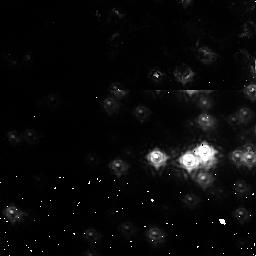
Target: NGC3603-1. Instrument: NICMOS/NIC1. Filter: F110M. Exposure: 2 min. Observation ID: na7r01020

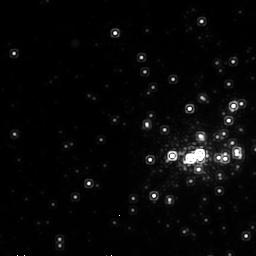
Target: NGC3603-2. Instrument: NICMOS/NIC2. Filter: F215N. Exposure: 30 min. Observation ID: na7r06020

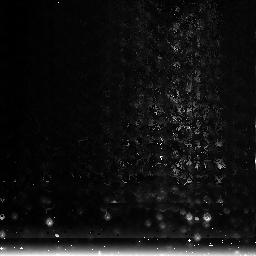
Target: NGC3603-3. Instrument: NICMOS/NIC3. Filter: F222M. Exposure: 1 min. Observation ID: na7r03020

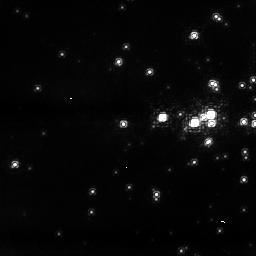
Target: NGC3603-1. Instrument: NICMOS/NIC1. Filter: F095N. Exposure: 32 min. Observation ID: na7r05020

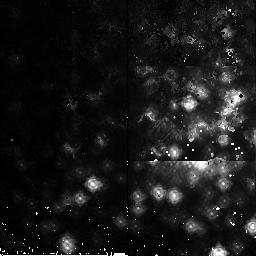
Target: NGC3603-2. Instrument: NICMOS/NIC2. Filter: F165M. Exposure: 2 min. Observation ID: na7r02020

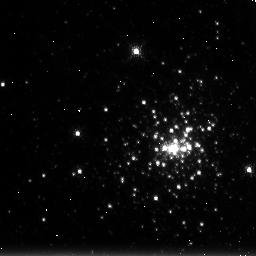
Target: NGC3603-3. Instrument: NICMOS/NIC3. Filter: F215N. Exposure: 30 min. Observation ID: na7r07020

NICMOS Focus and PAM Grid Tilt Tests (PI: Wiklind, Tommy)

The purpose of this proposal is determine the PAM settings corresponding to best focus for NIC1 and NIC2. A test will aslo be done on NIC3 in order to establish that the nominal PAM position of -9.5mm relative to mechanical zero results in an acceptable focus. The program consists of: Visit 01: Focus sweep using NIC1 Visit 02: Focus sweep using NIC2 Visit 03: Focus sweep using NIC3 Visit 04: Uplink of revised PAM settings (if needed) Visit 05: PAM X/Y grid tilt for NIC1 Visit 06: PAM X/Y grid tilt for NIC2 Visit 07: PAM X/Y grid tilt for NIC3 Visit 08: Uplink of revised PAM X/Y parameters (if needed) The focus sweeps are based on the normal focus monitoring proposal 11320. The tilt grid measurements are based on proposal 8977 (NIC1) and 9645 (NIC2 and NIC3). The activity ID is NICMOS-05.